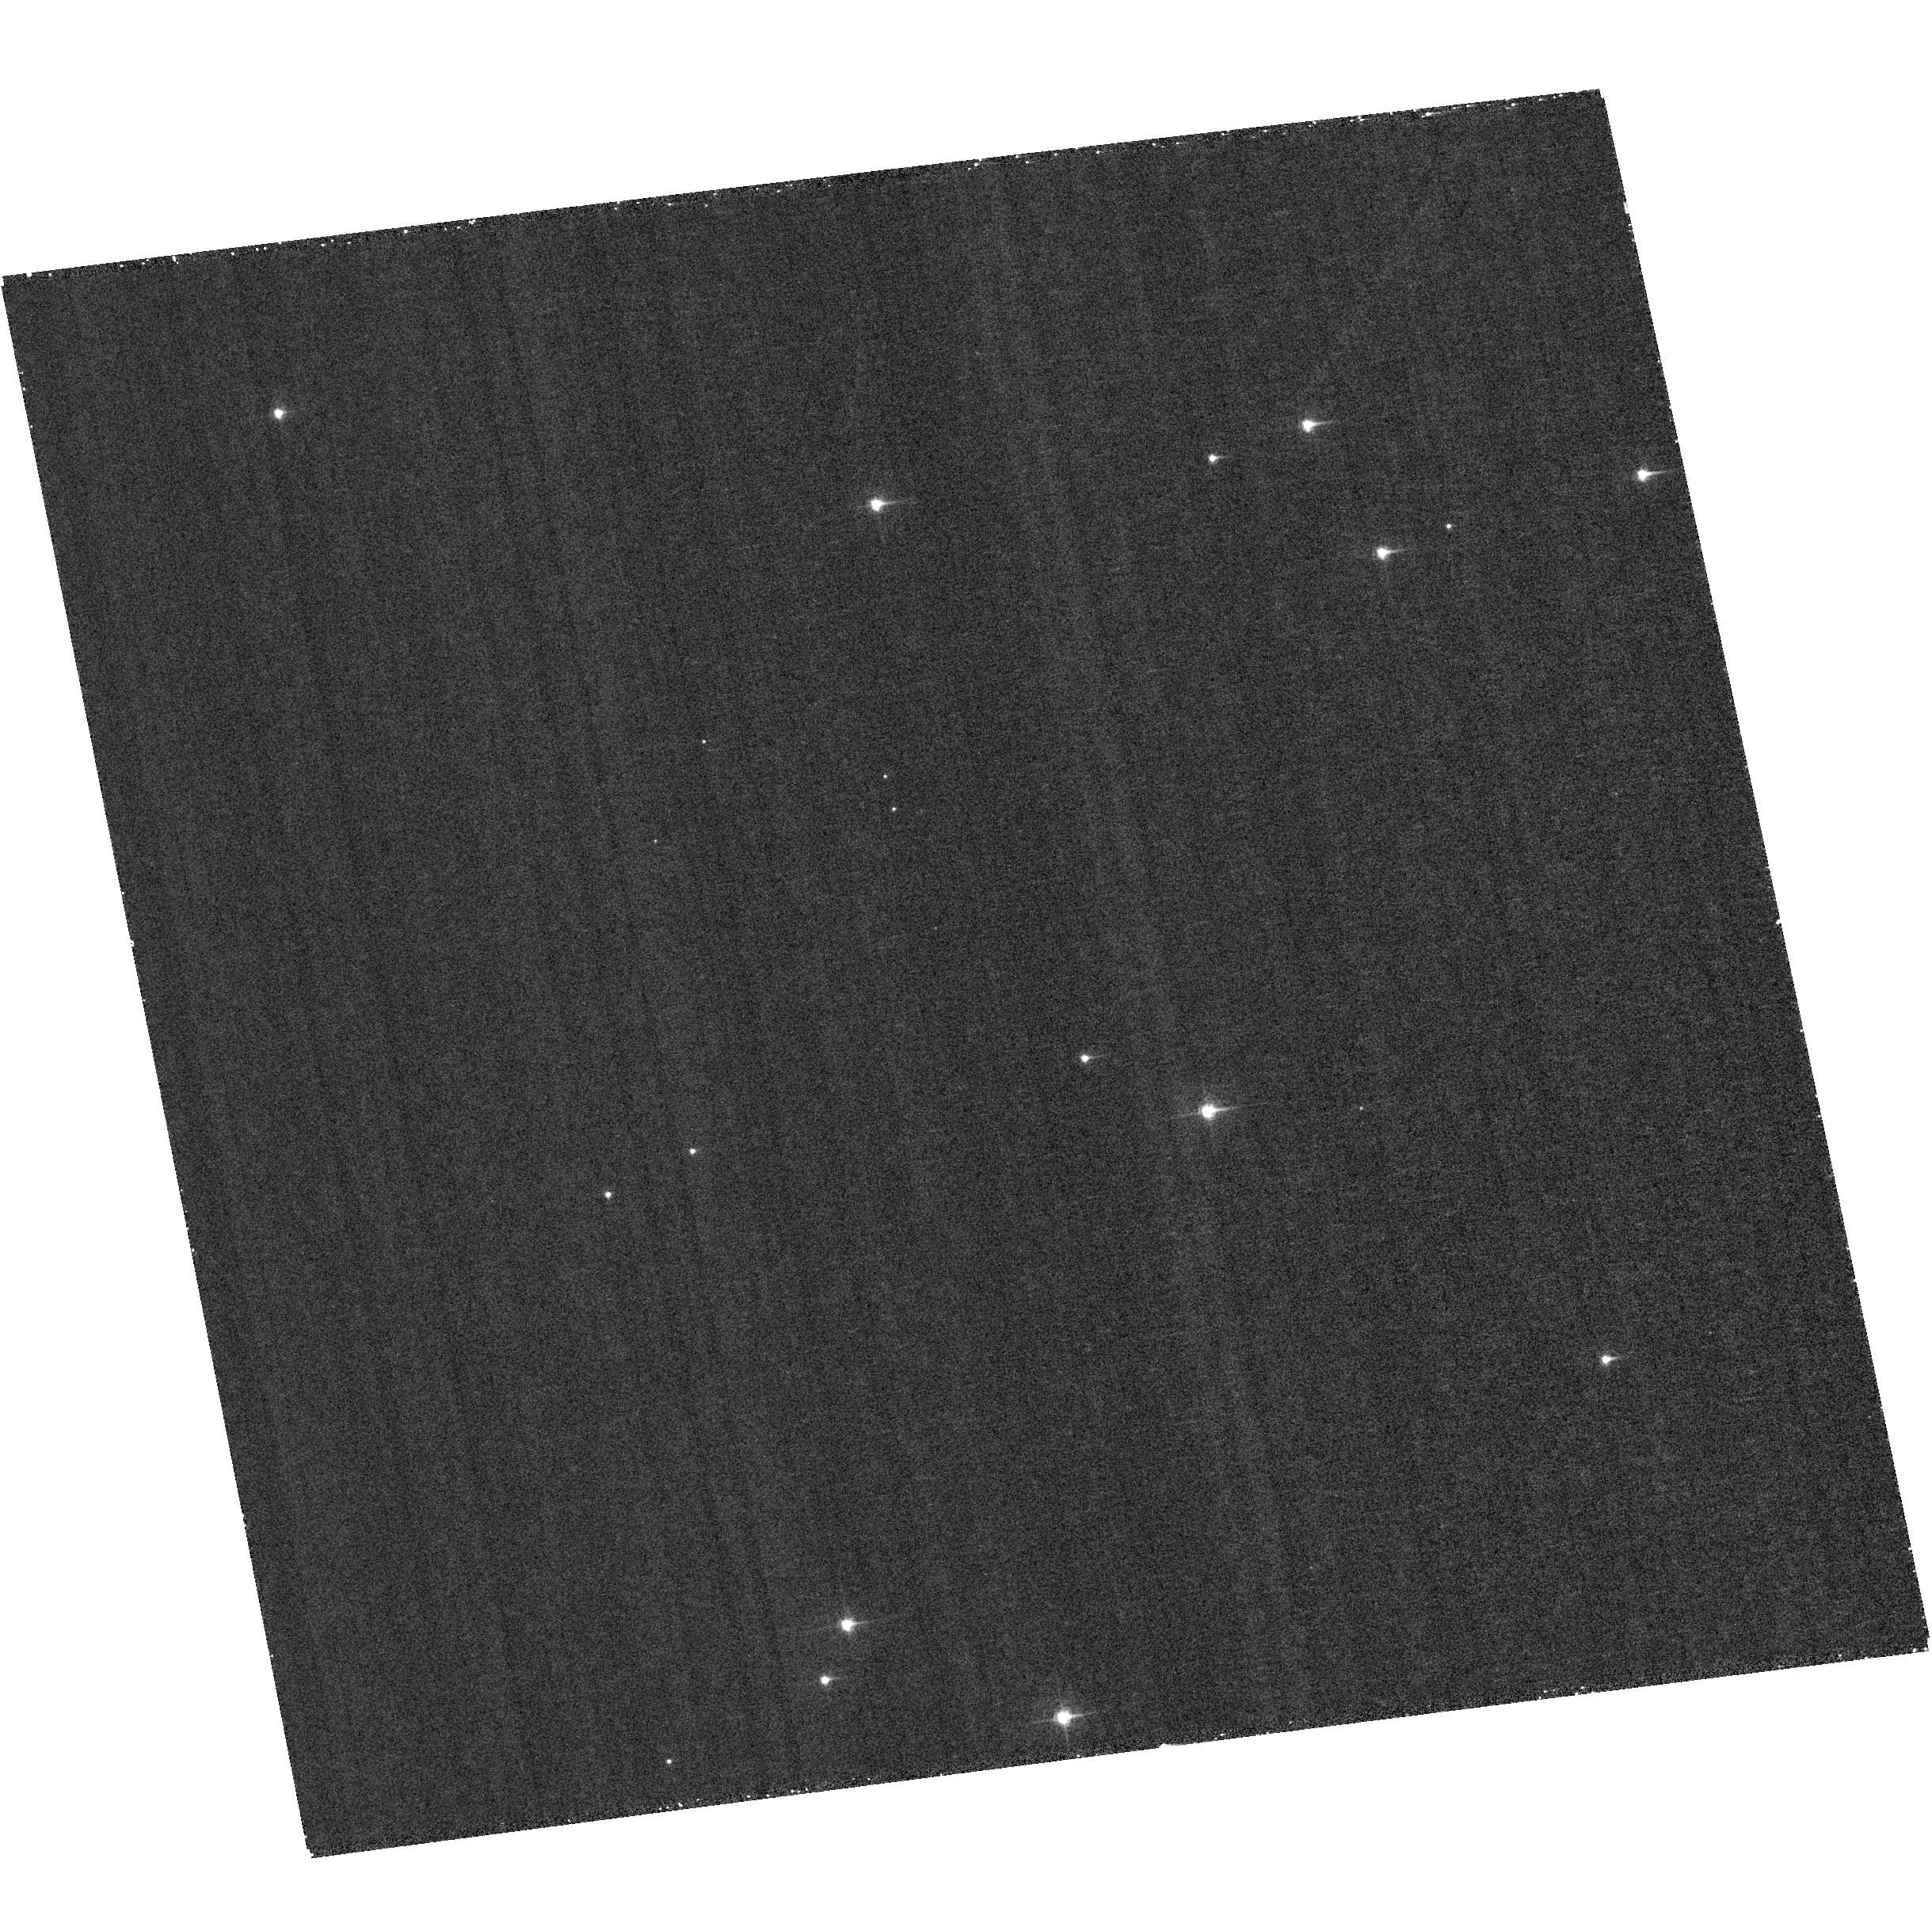
Target: field at RA 12.416°, Dec 85.193°. Instrument: ACS/WFC. Filter: F502N. Exposure: 30 min. Observation ID: hst_14063_p1_acs_wfc_f502n_jct8p1

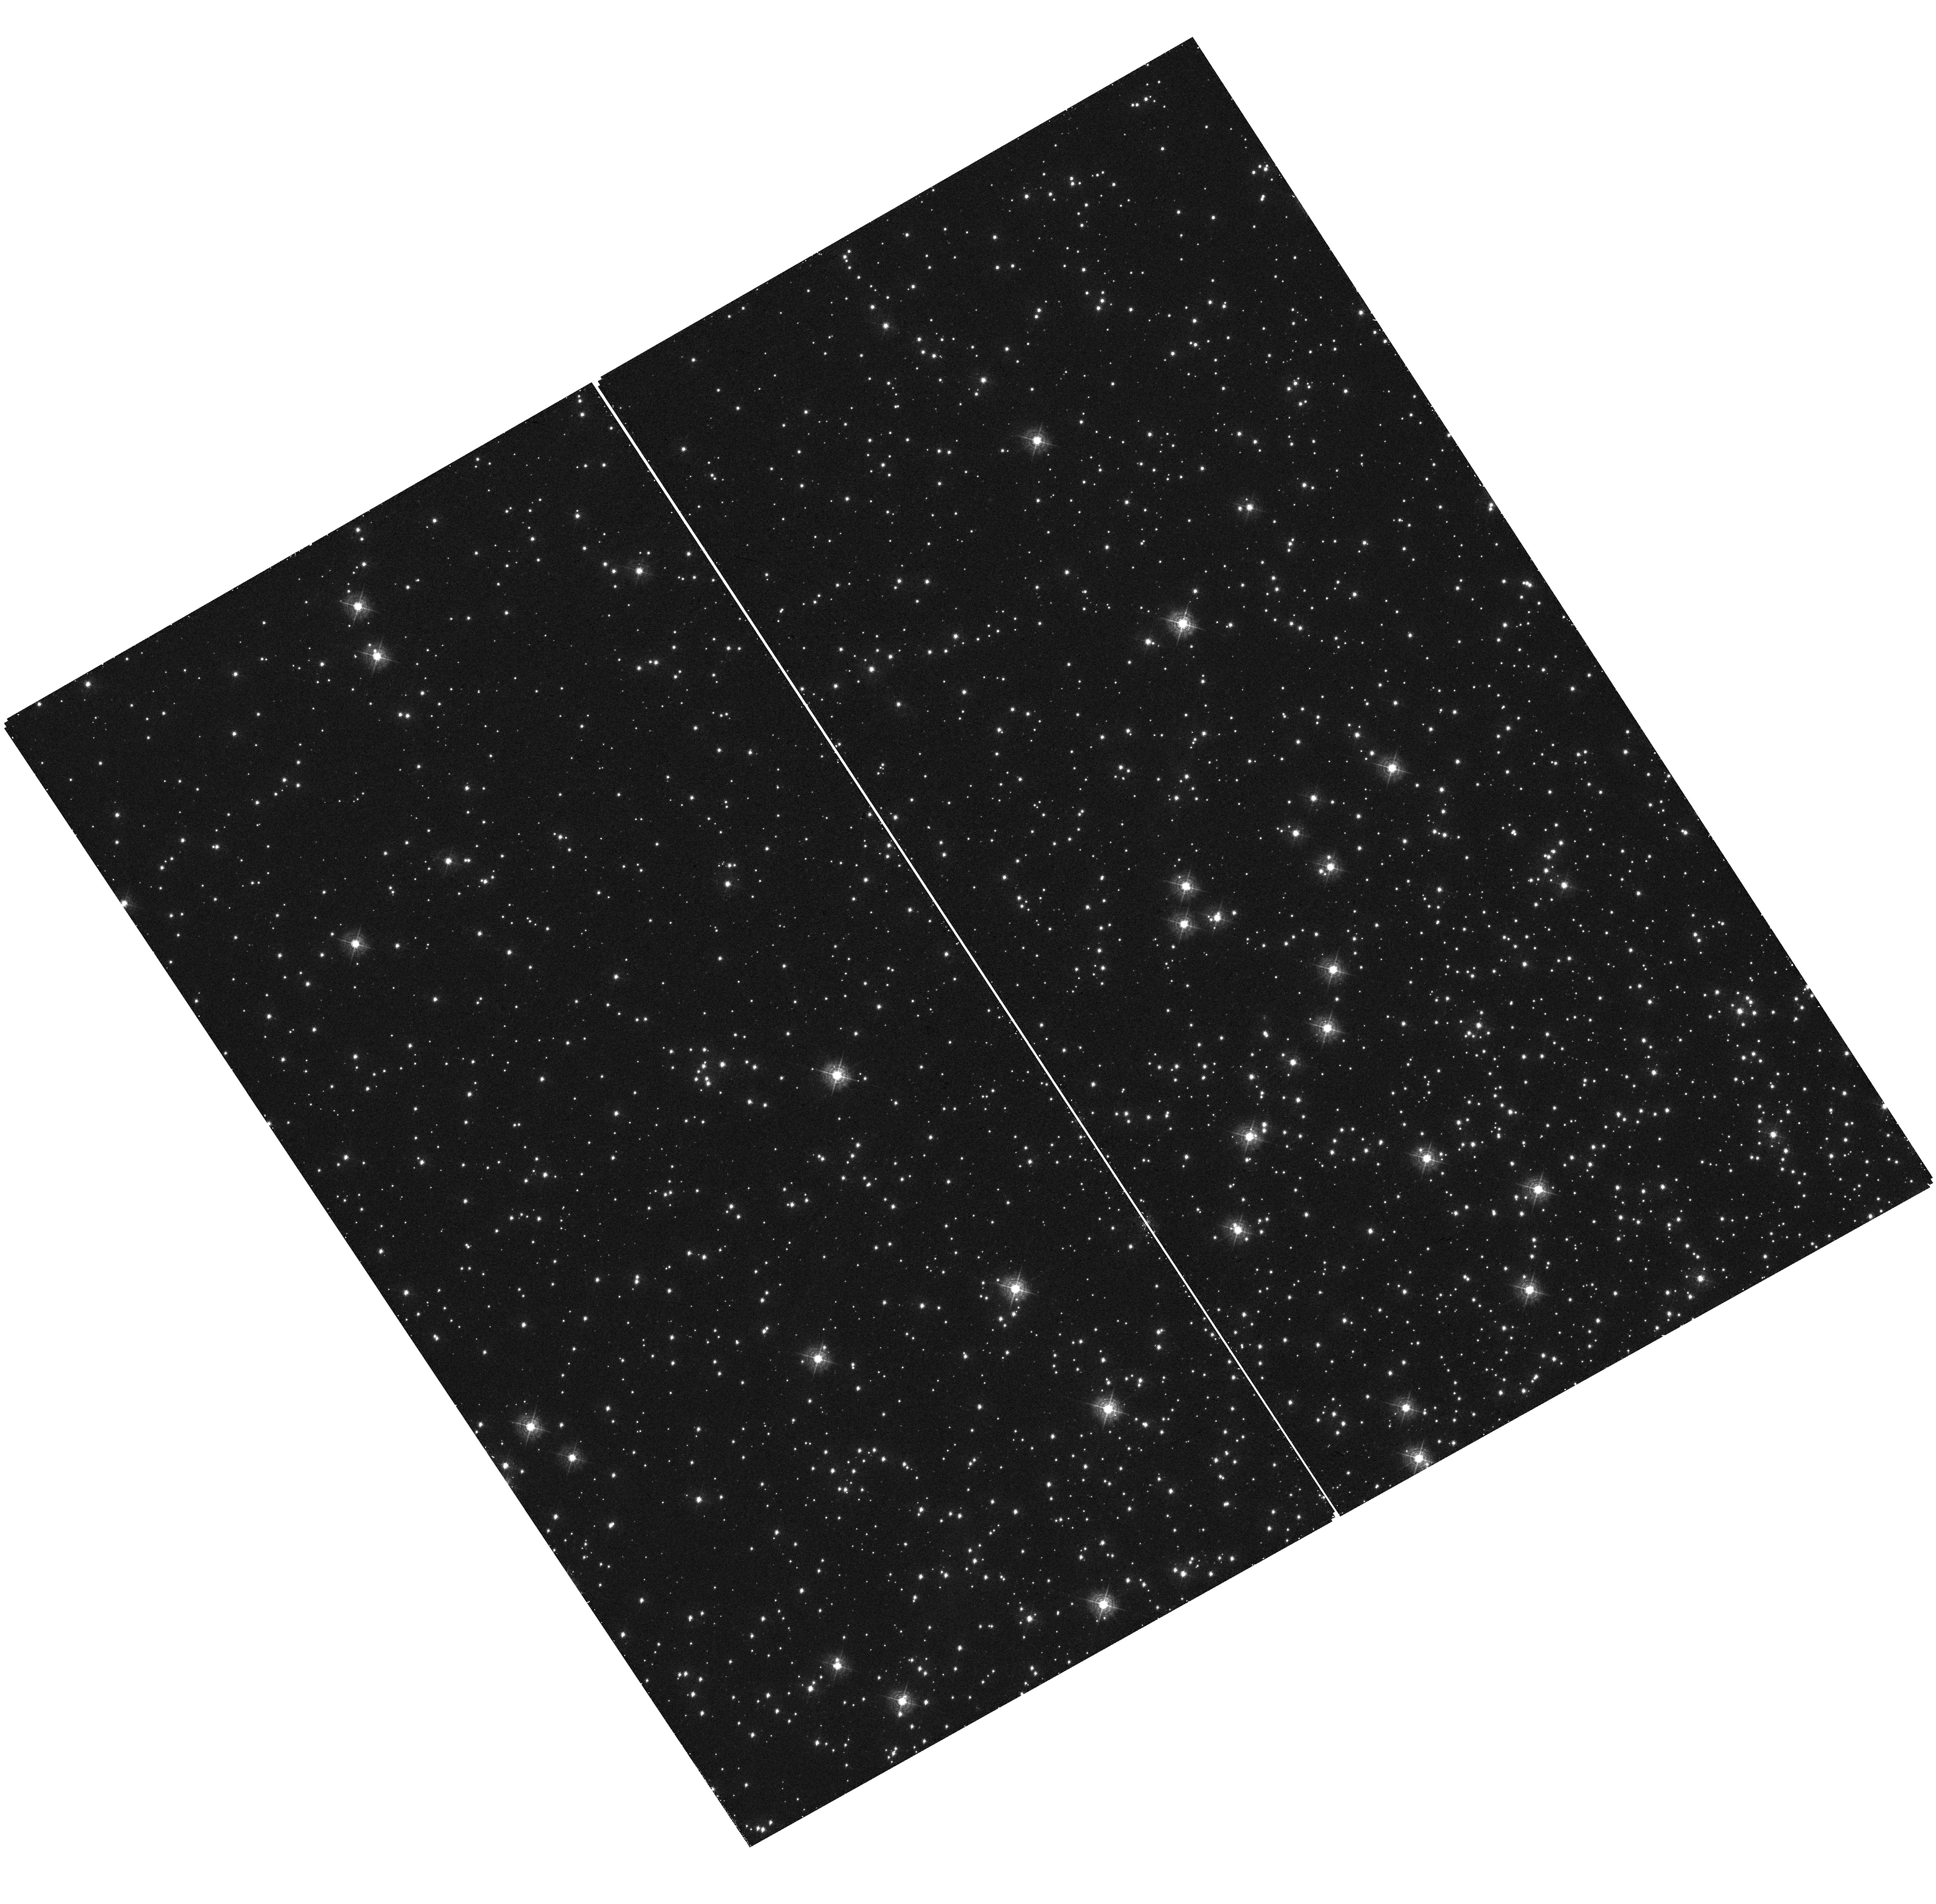
Target: field at RA 6.311°, Dec -72.023°. Instrument: WFC3/UVIS. Filter: F410M. Exposure: 24 min. Observation ID: hst_14063_p2_wfc3_uvis_f410m_ict8p2

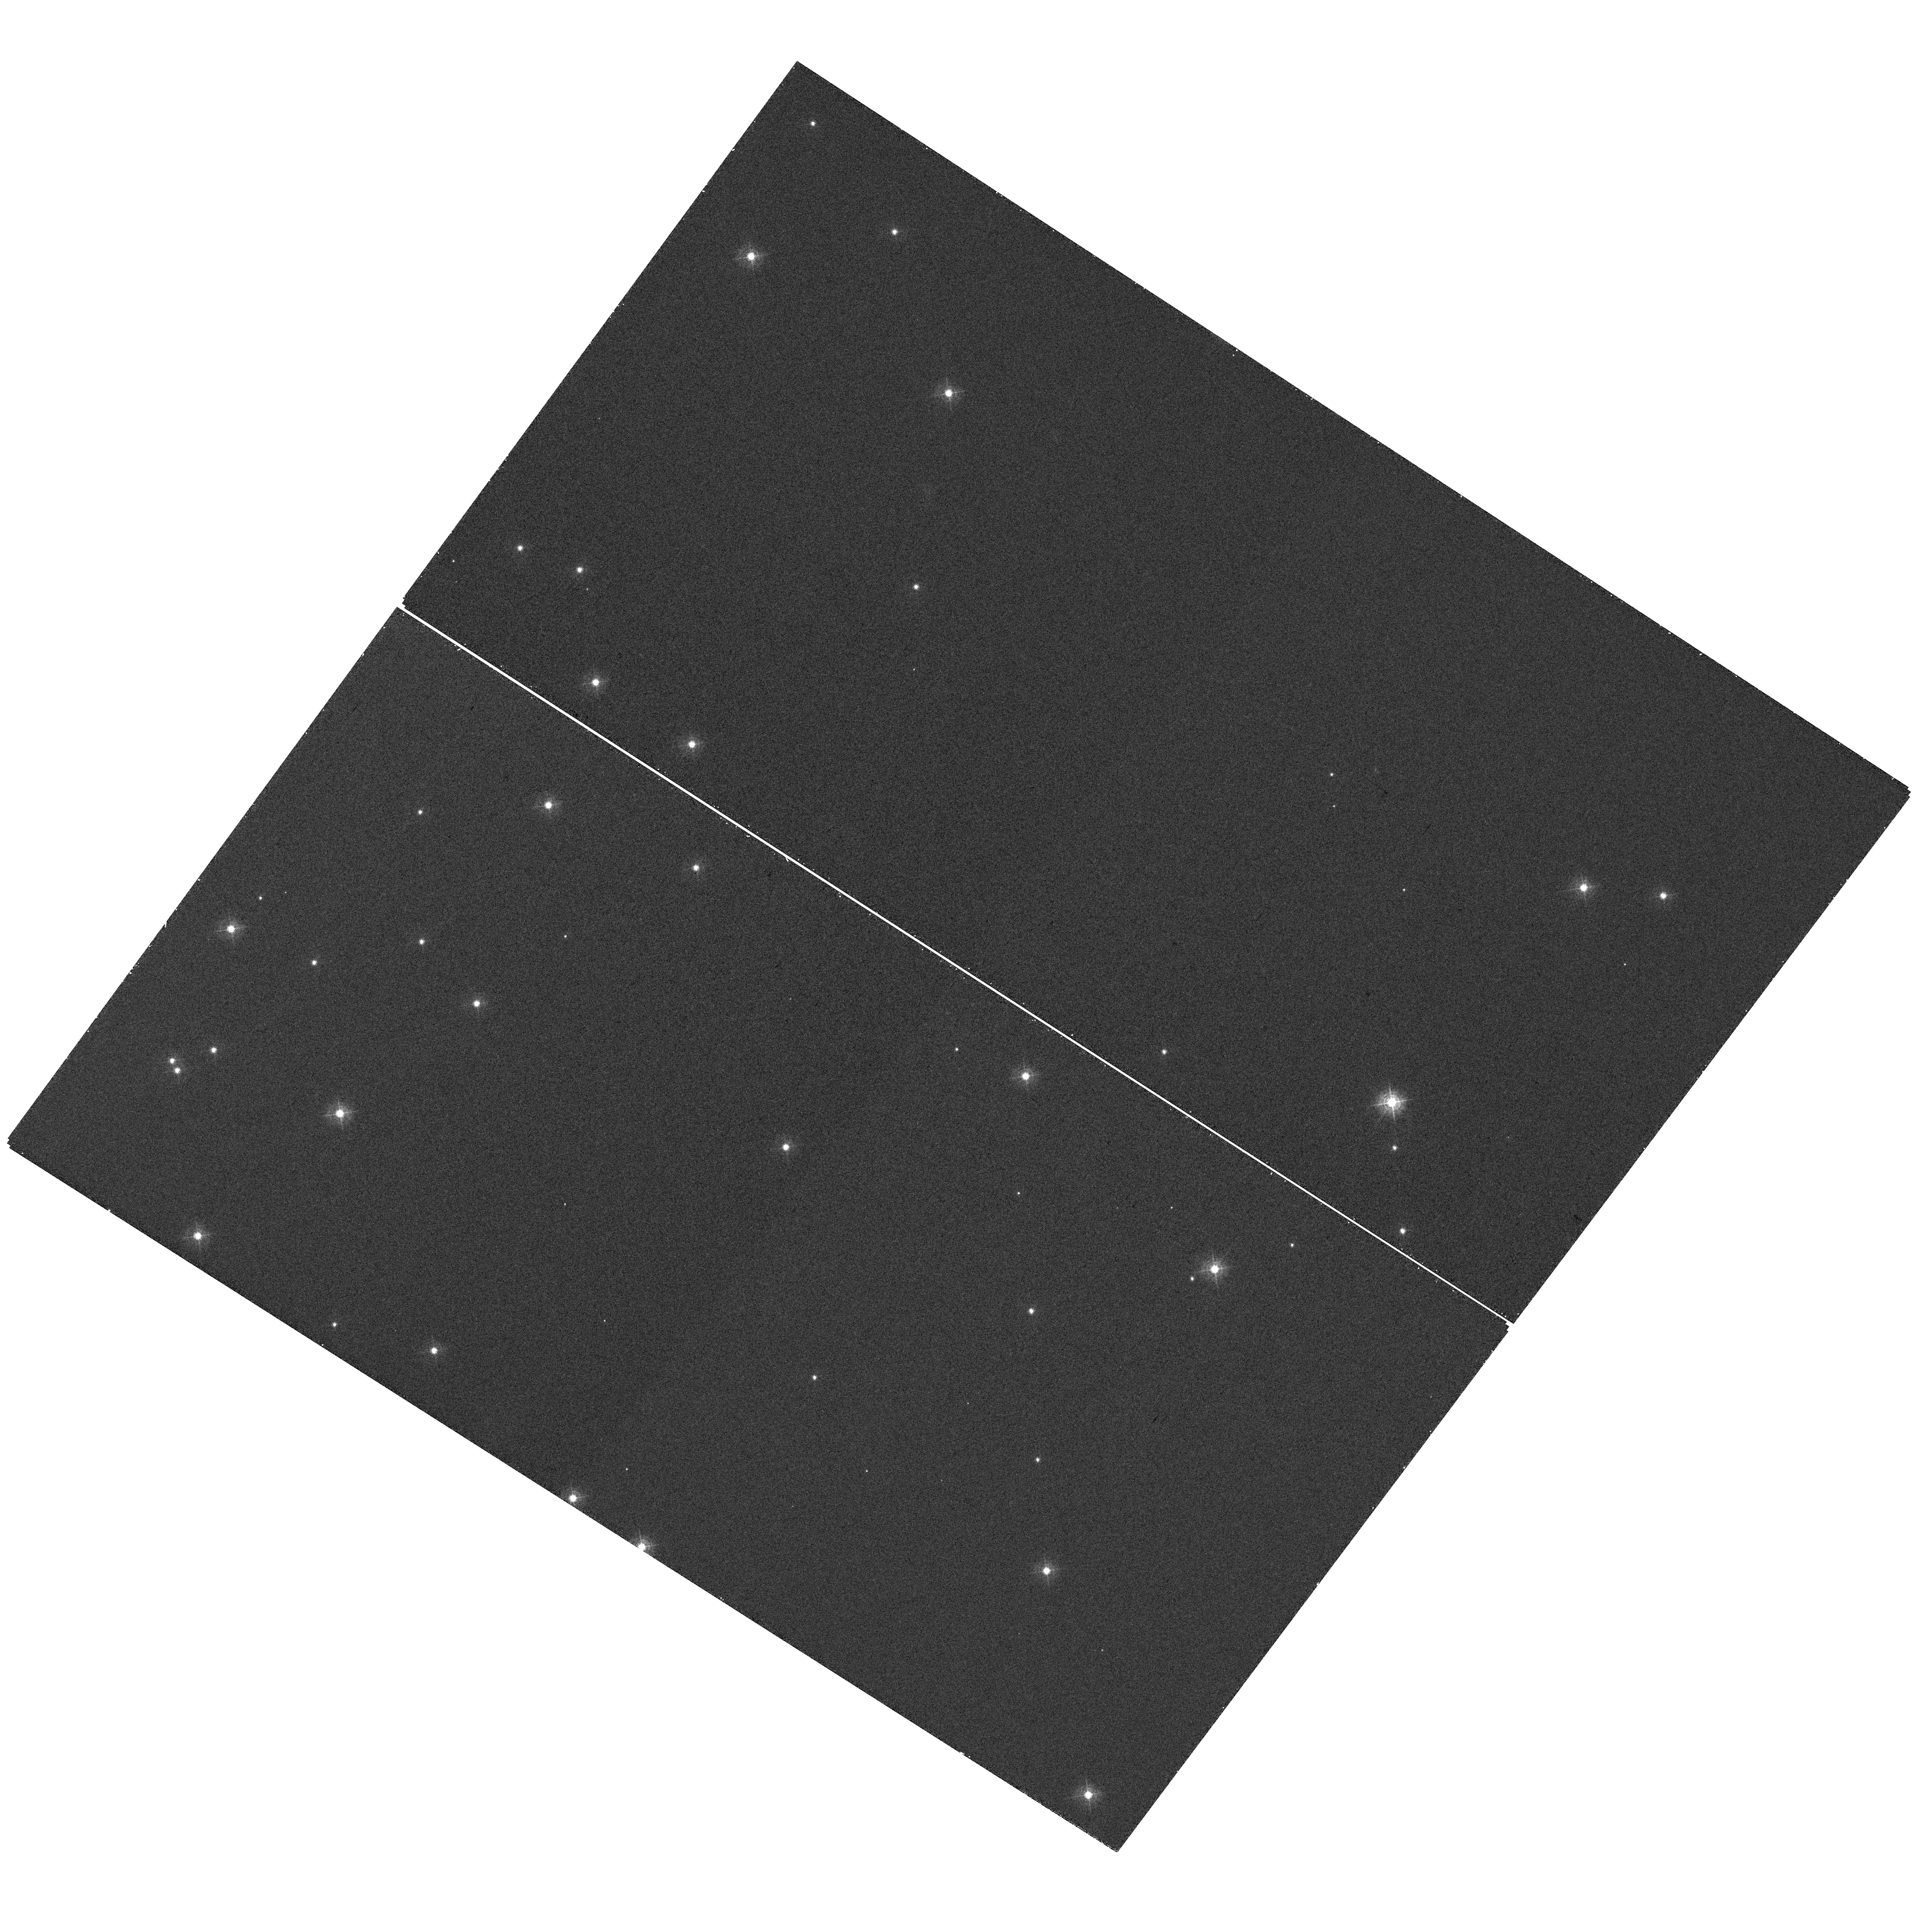
Target: field at RA 11.530°, Dec 85.260°. Instrument: WFC3/UVIS. Filter: F410M. Exposure: 11 min. Observation ID: hst_14063_p1_wfc3_uvis_f410m_ict8p1

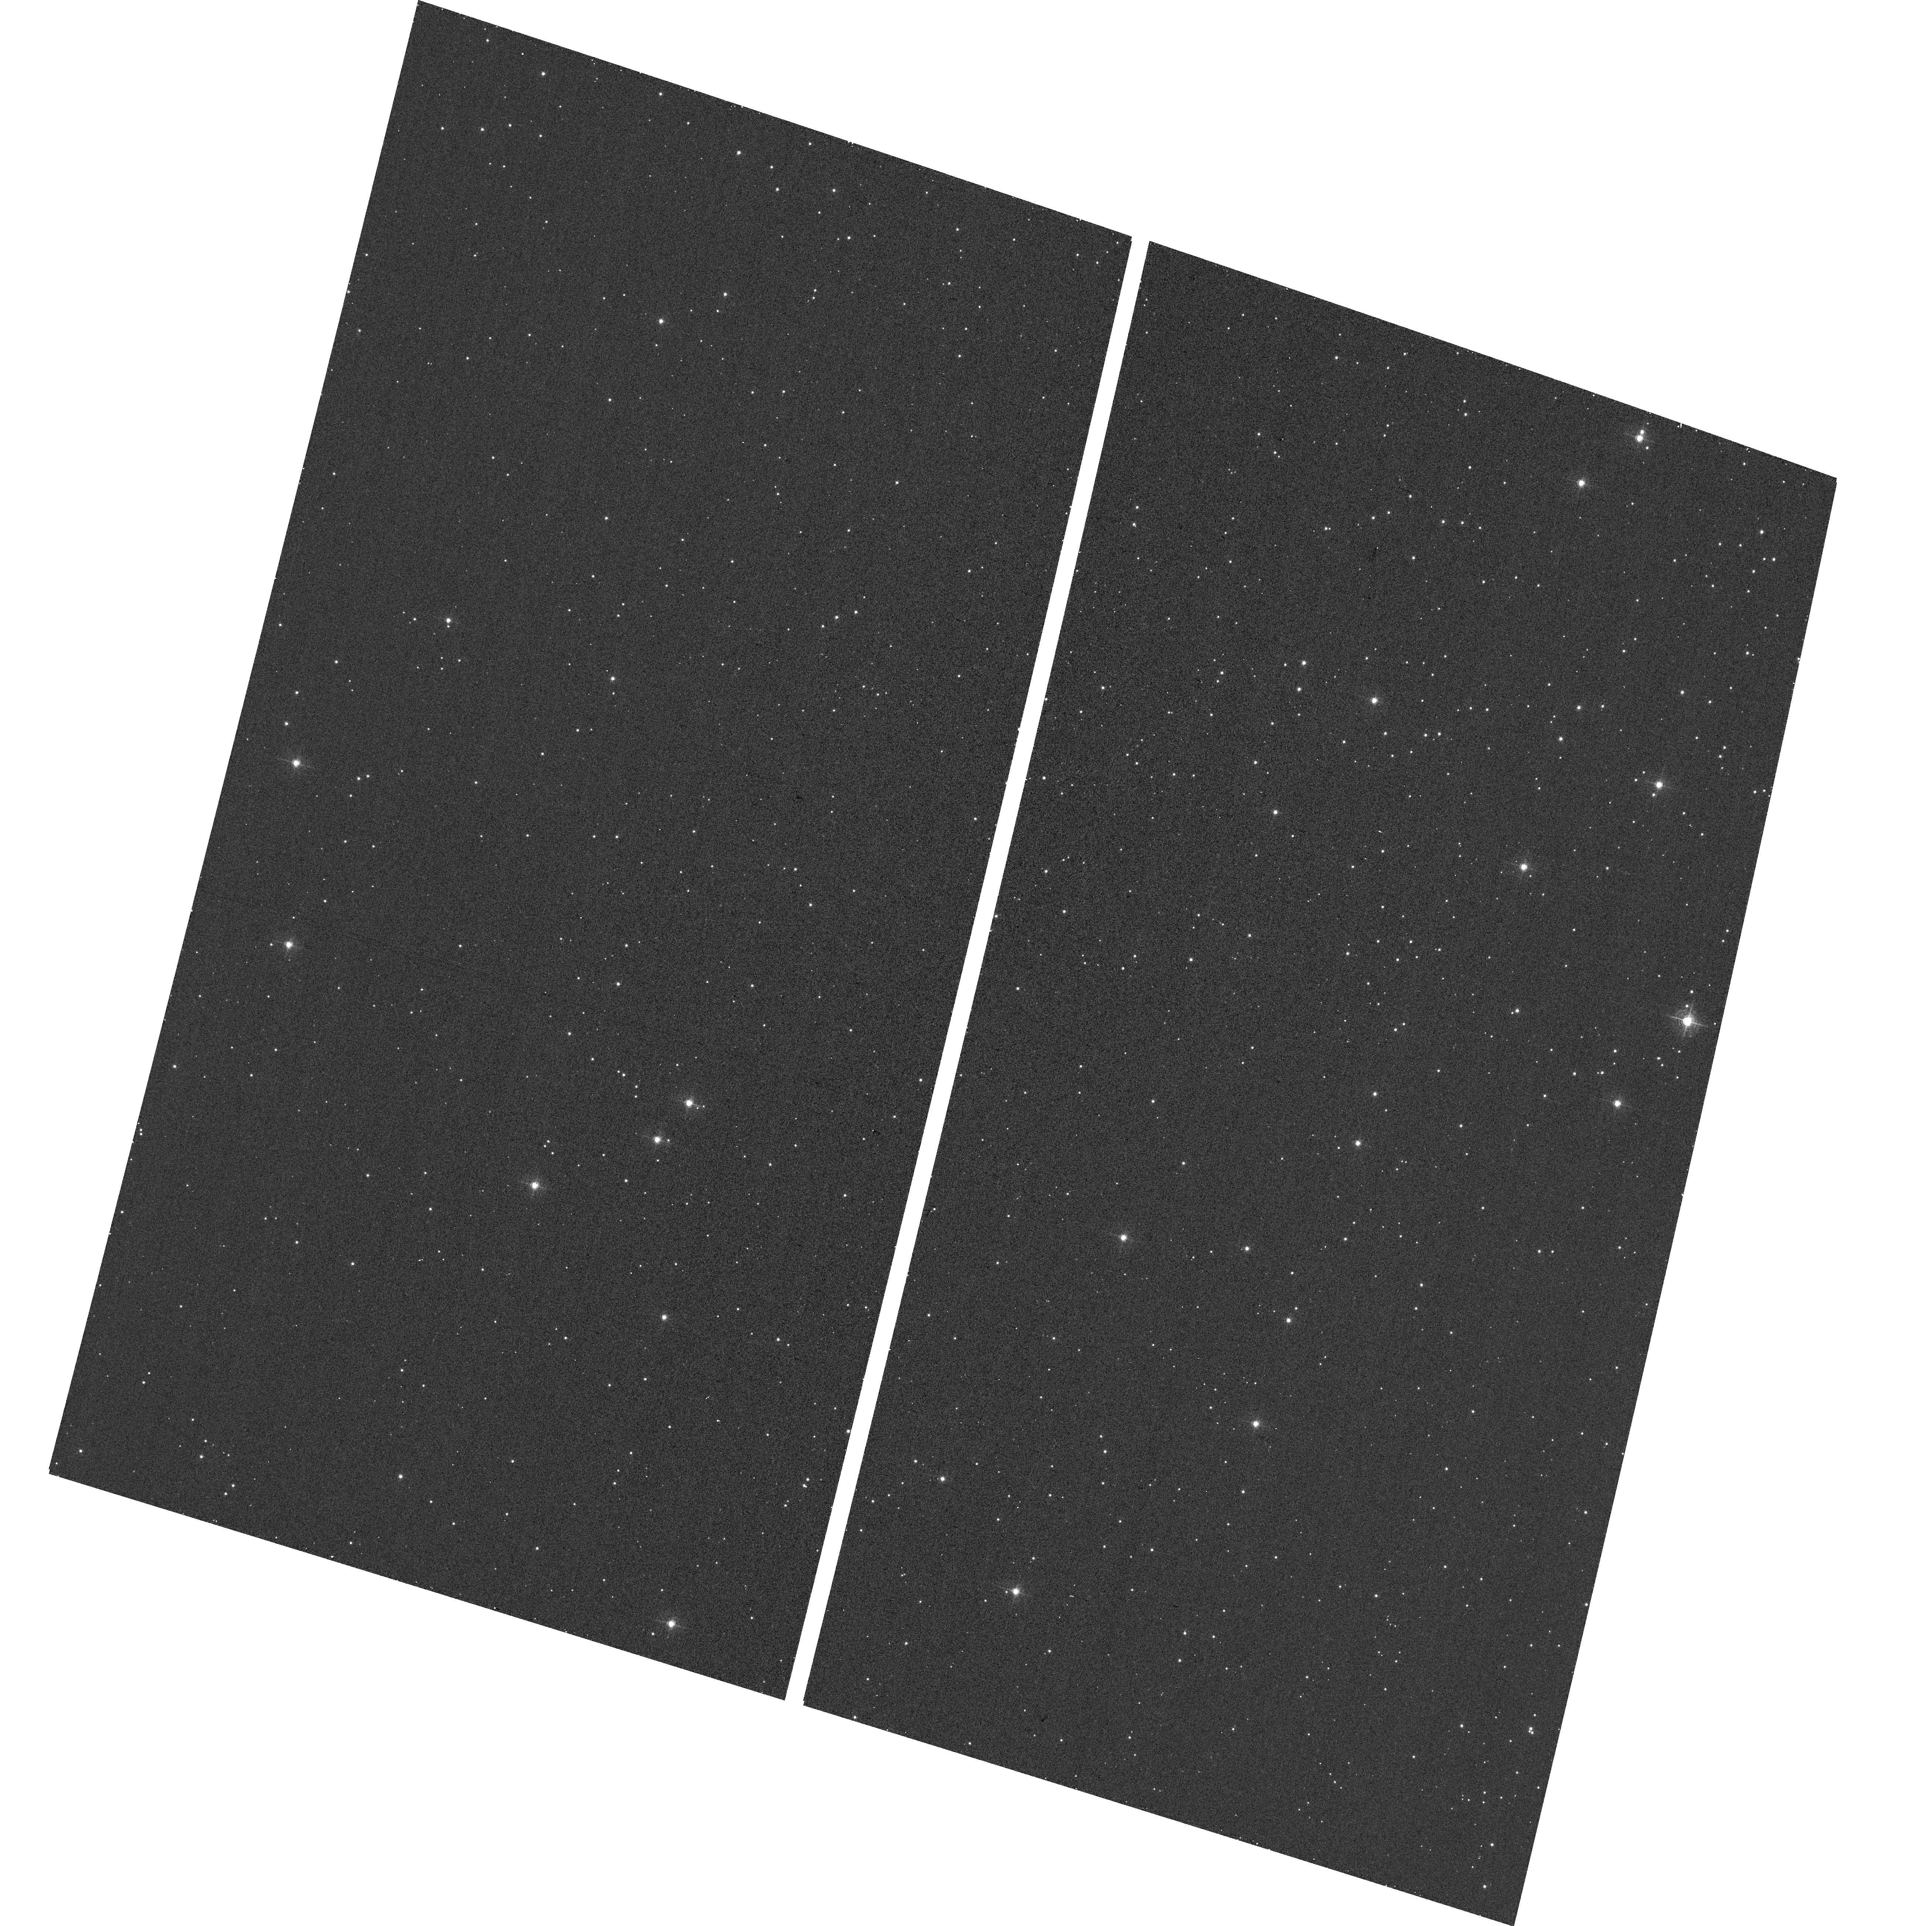
Target: field at RA 6.576°, Dec -72.074°. Instrument: ACS/WFC. Filter: F502N. Exposure: 7 min. Observation ID: hst_14063_p2_acs_wfc_f502n_jct8p2

STIS Focus Verification Cycle 22 (PI: Proffitt, Charles R.)

This proposal will check the absolute value of the STIS focus in two ways. 1) Small aperture observations with the 0.1X0.09 and G230LB A peakup will be done in the small 0.1X0.09 STIS aperture using a bright standard star and repeated G230LB observations will be done over the course of an orbit to monitor the throughput of that aperture during the breathing cycle. A 52X2 aperture observation will be done at the end of the orbit to allow normalization of the small aperture values. There will be iterations of this visit, and the preference would be to schedule one at a time when a positive focus offset is expected, and the second at a time when a negative offset is expected to sample the widest possible breathing range. These visits are intended to verify the current status of STIS small aperture throughputs. 2) Parallel observations STIS MIRVIS F28X50OII, WFC3 F410M, and ACS F502N A UV bright star will be observed with STIS while parallel observations are done of a rich star field using WFC3. The filters are chosen to allow phase retrieval to estimate the focus and other optical parameters from the PSF images. Simultaneous parallel observations allow a differential measure of the focus offset between the two instruments without having to rely on the accuracy of the breathing model. One one orbit pointing will be done in the open cluster NGC 188 which is comonly used for focus monitoring observations, and a second one orbit pointing will be done in the globular cluster 47 Tuc. The introduction of the narrow band OII filter does defocus the STIS CCD images, as the CCD image mode is optimized for a clear aperture, but historically the overage offset has been about -5 microns of equivalent secondary despace, so verifying the current offset will allow the confocality of STIS and WFC3 to be checked.